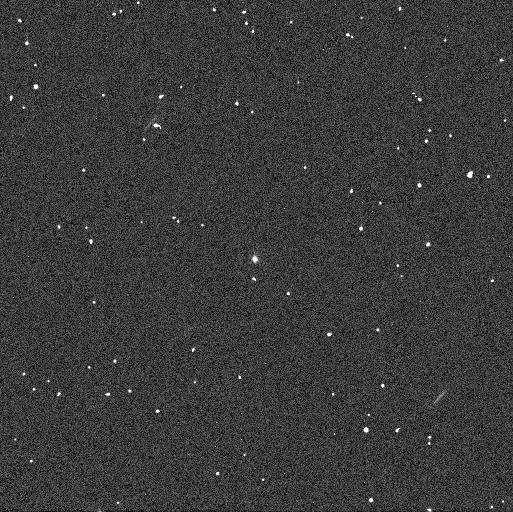
Target: TROJAN11351
Instrument: WFC3/UVIS
Filter: F336W
Exposure: 2 min
Observation ID: id4201cuq

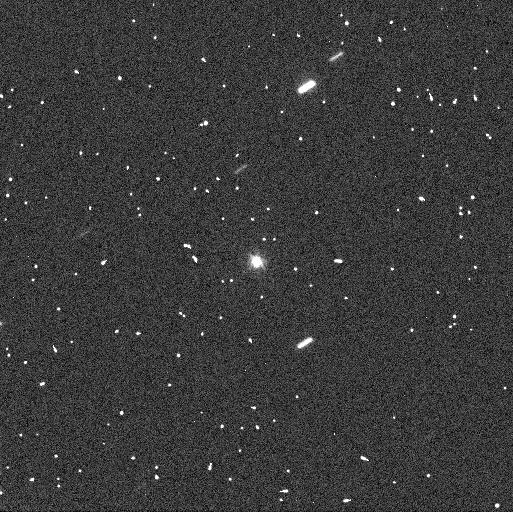
Target: TROJAN11351
Instrument: WFC3/UVIS
Filter: F555W
Exposure: 2 min
Observation ID: id4201cwq

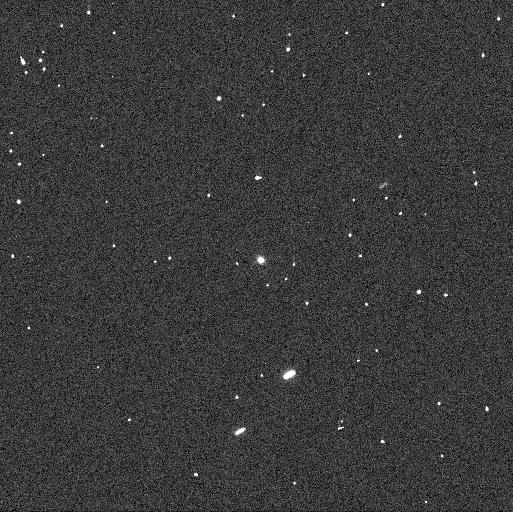
Target: TROJAN11351
Instrument: WFC3/UVIS
Filter: F438W
Exposure: 1 min
Observation ID: id4201ckq

Trojan Binary Candidate: A Slow-Rotating Mission Target (PI: Noll, Keith S.)

A mission to the unexplored Jupiter Trojans is explicitly called for in the Planetary Decadal and HST observations in early 2016 can influence mission plans for both Discovery and New Frontiers. We propose to observe a Trojan that will be targeted by the step-1 Discovery mission, Lucy. (11351) 1997 TS25 is a Trojan that is notable for having one of the longest known rotation periods of any small body, T=514 h. A possible cause for this long period would be the existence of a tidally locked binary similar to the already-known long-period binary Trojan, (617) Patroclus. If so, the components will be separated by ~0.18 arcsec at lightcurve maximum, resolvable by WFC3. We will coordinate with groundbased observations to schedule near a maximum and thus require only a single orbit to confidently test whether (11351) 1997 TS25 is binary. Binary Trojans offer scientific benefits beyond the impact to any specific mission. Orbit-derived mass and density can be used to constrain planetary migration models. Low density is characteristic of bodies found in the dynamically cold Kuiper Belt, a remnant of the solar system's protoplanetary disk. Only one undisputed density has been measured in the Trojans, that of the binary (617) Patroclus, which has a low density of 0.8 g/cm3, similar to the low densities found in the Kuiper Belt. Evidence for or against a possible common origin linking Trojans and KBOs is a key constraint for planetesimal formation and planetary migration models relevant to the solar system and to planetary systems in general.